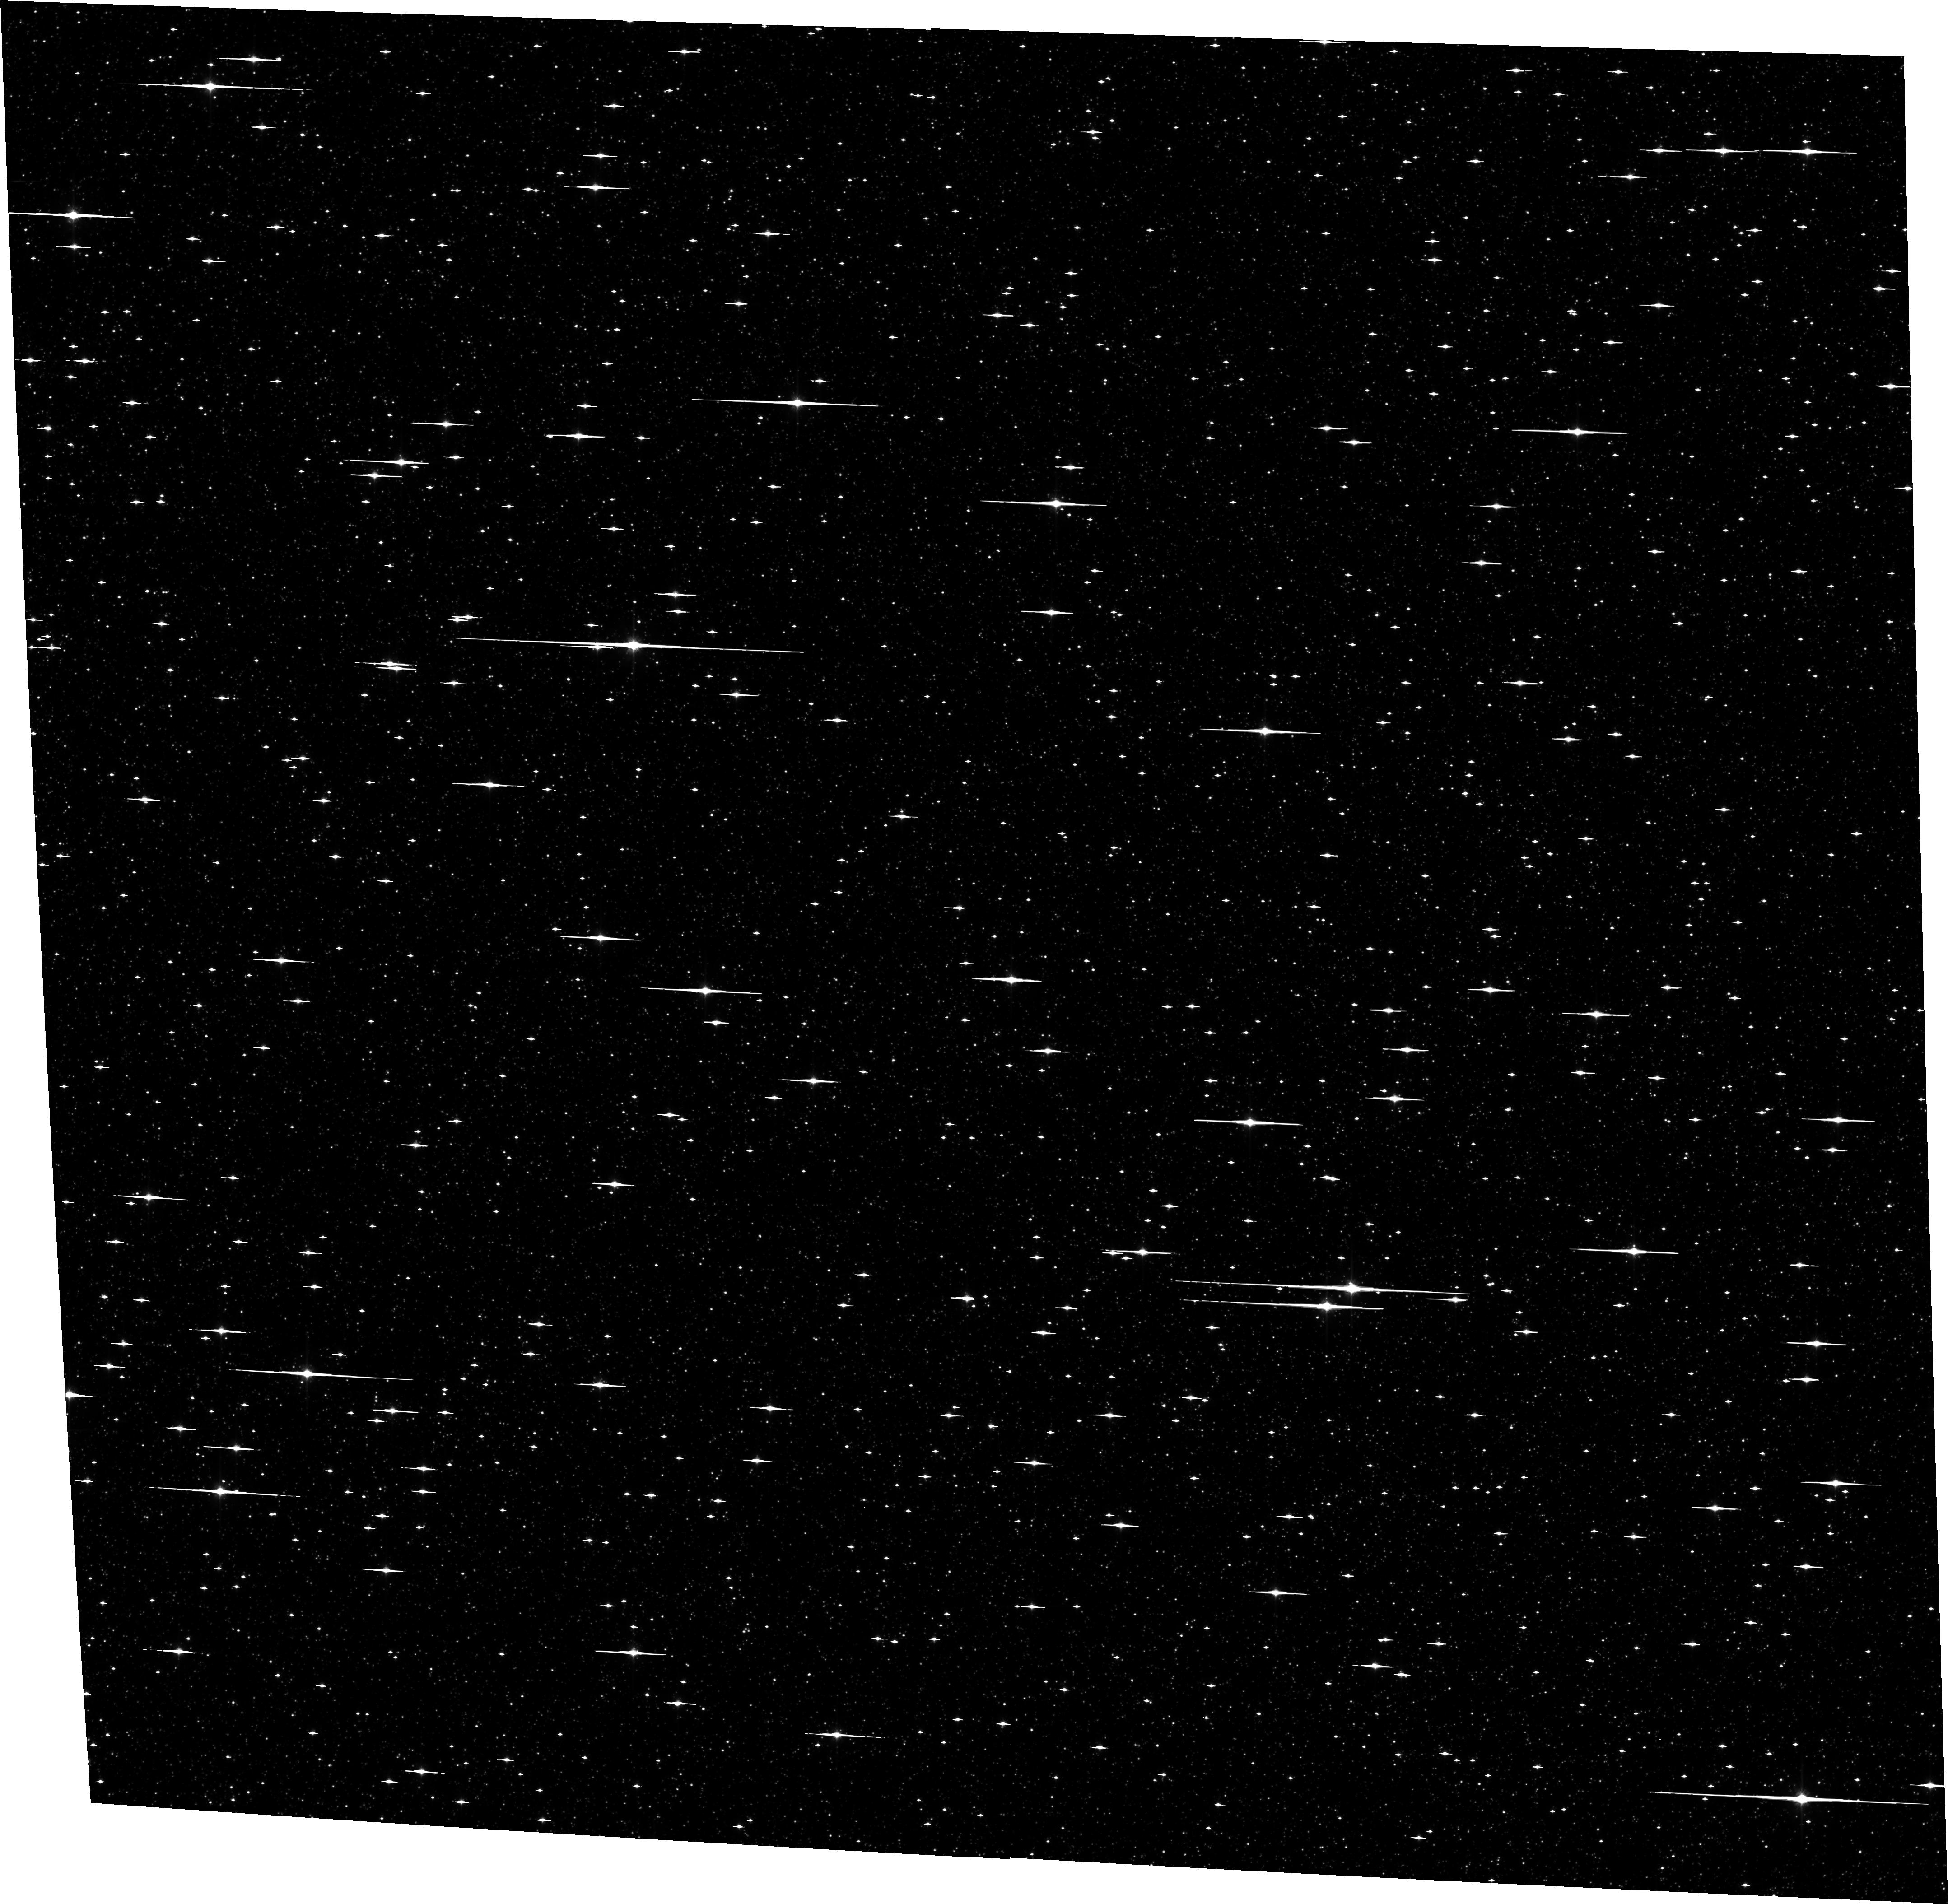
Target: SWEEPS. Instrument: ACS/WFC. Filter: F814W. Exposure: 12 min. Observation ID: hst_12586_41_acs_wfc_f814w_jbts41

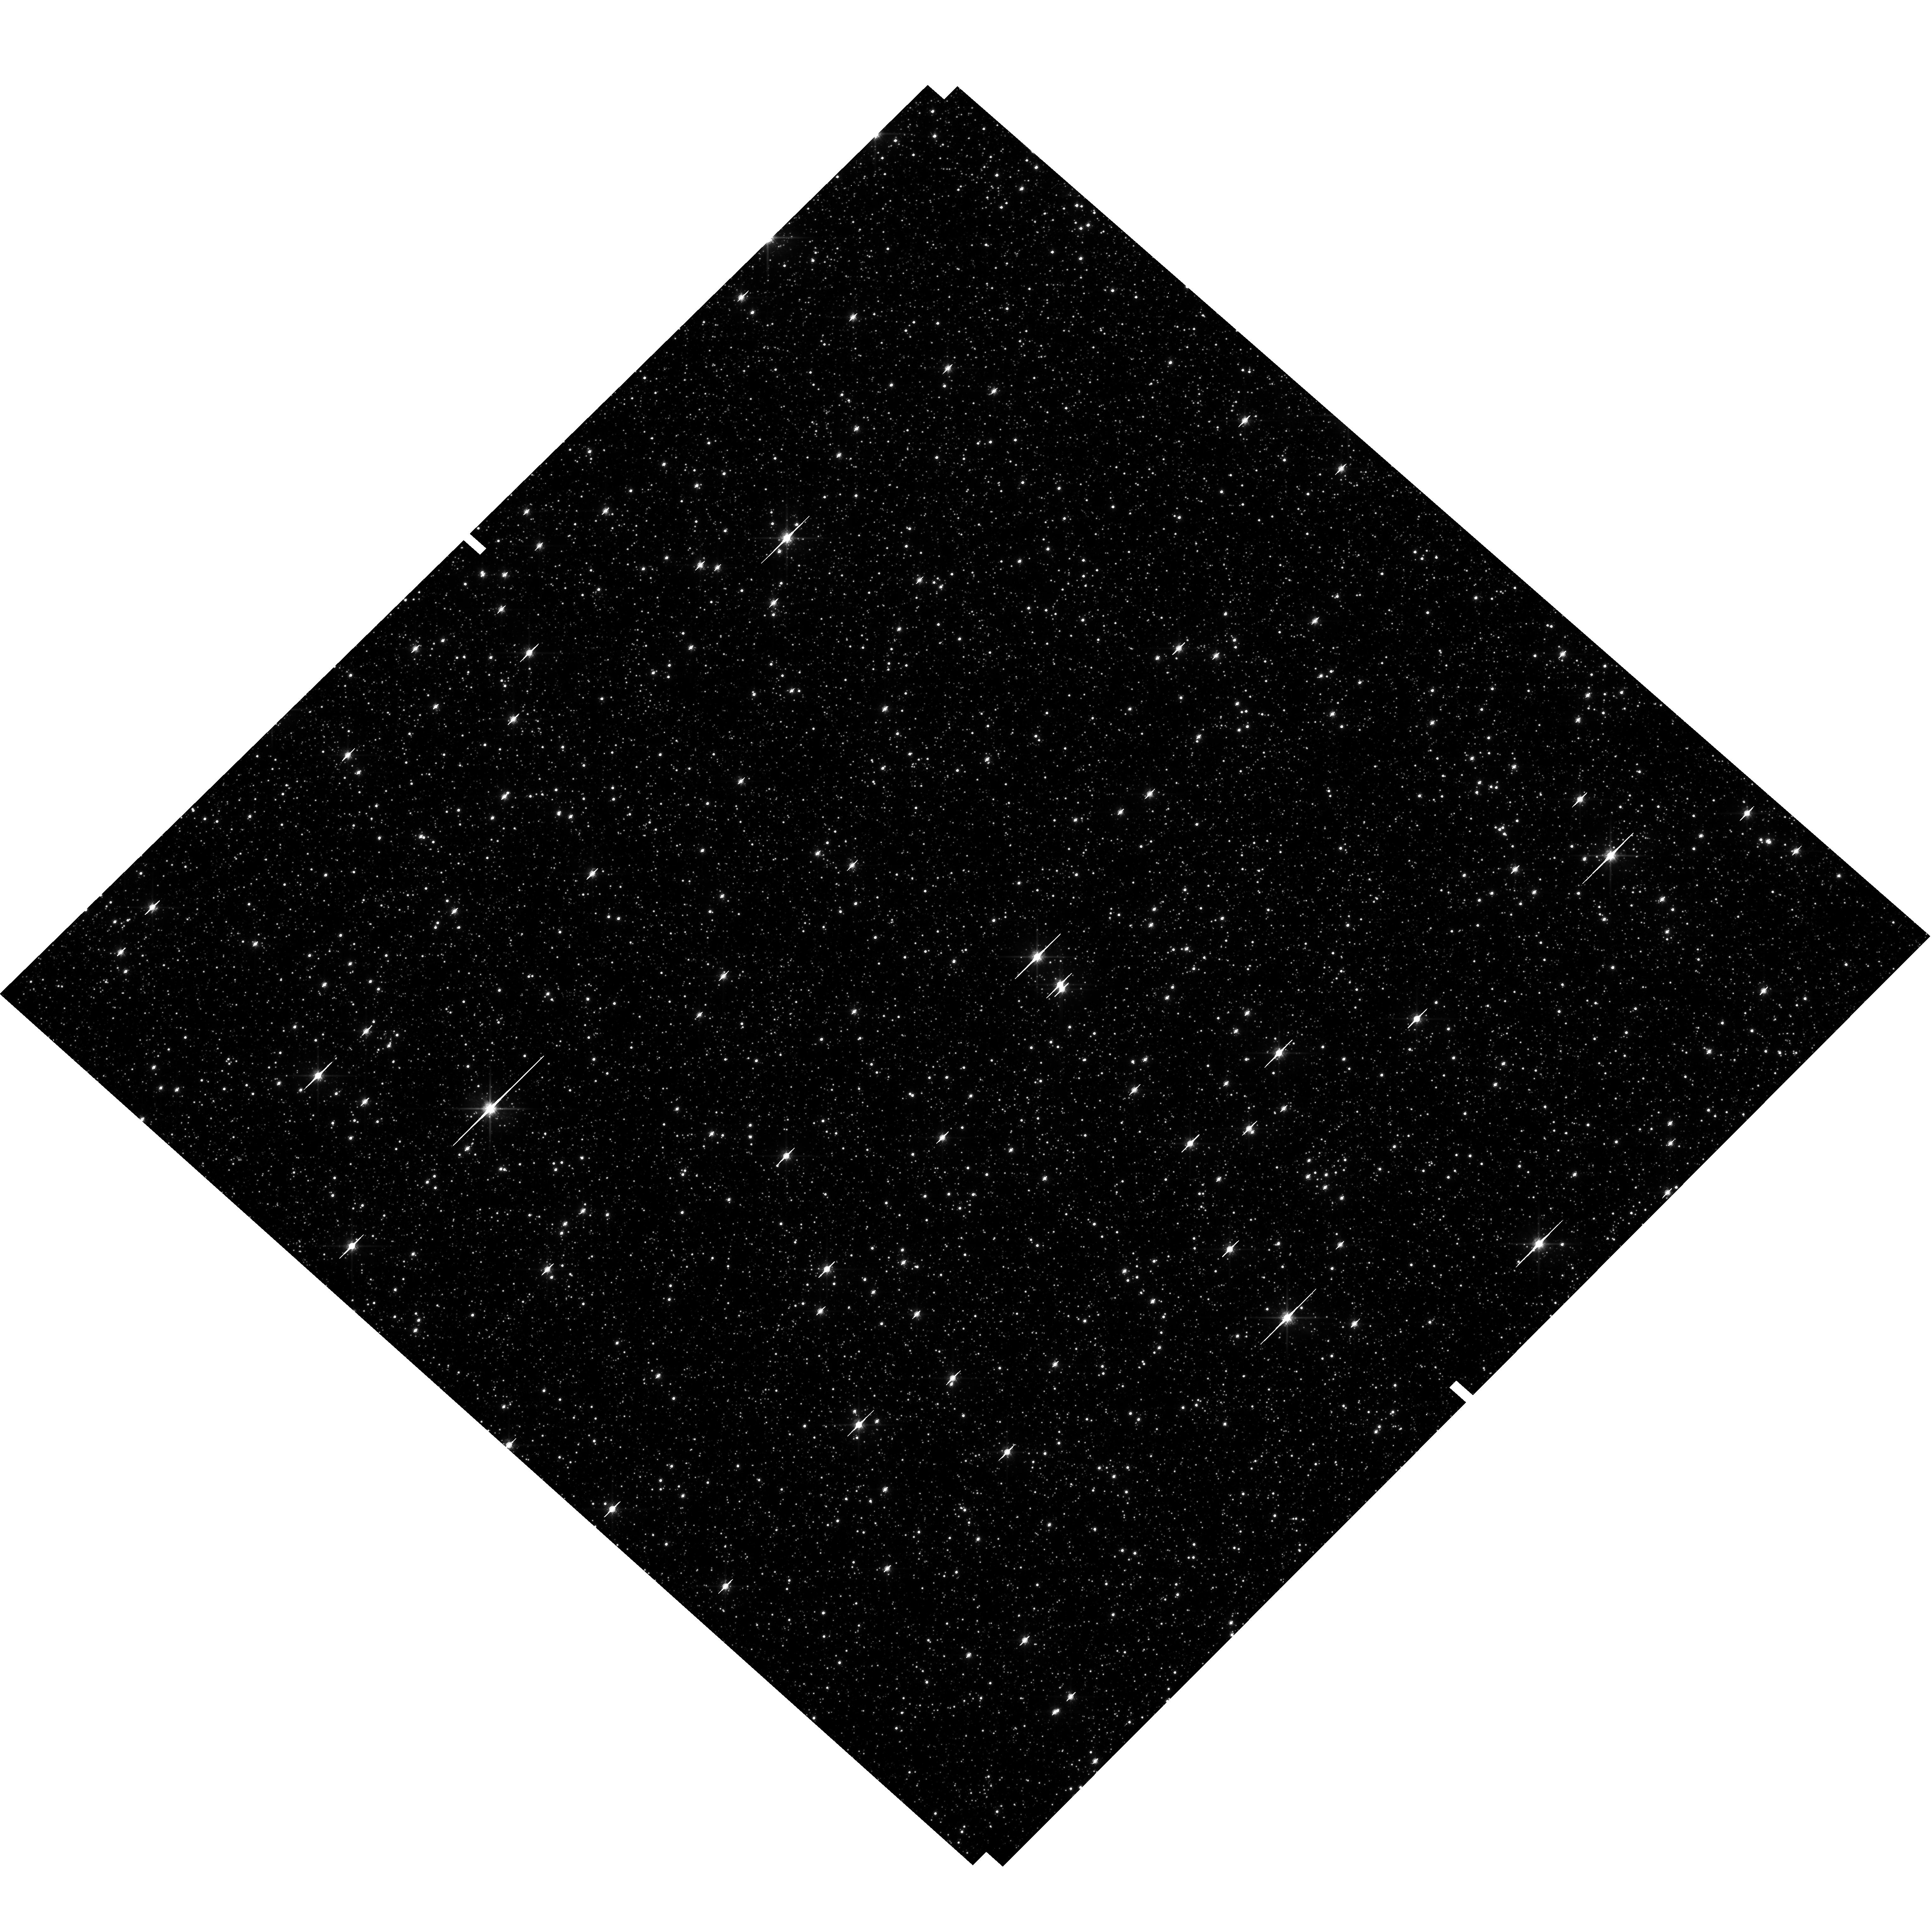
Target: field at RA 269.898°, Dec -29.270°. Instrument: WFC3/UVIS. Filter: F814W. Exposure: 14 min. Observation ID: hst_12586_50_wfc3_uvis_f814w_ibts50

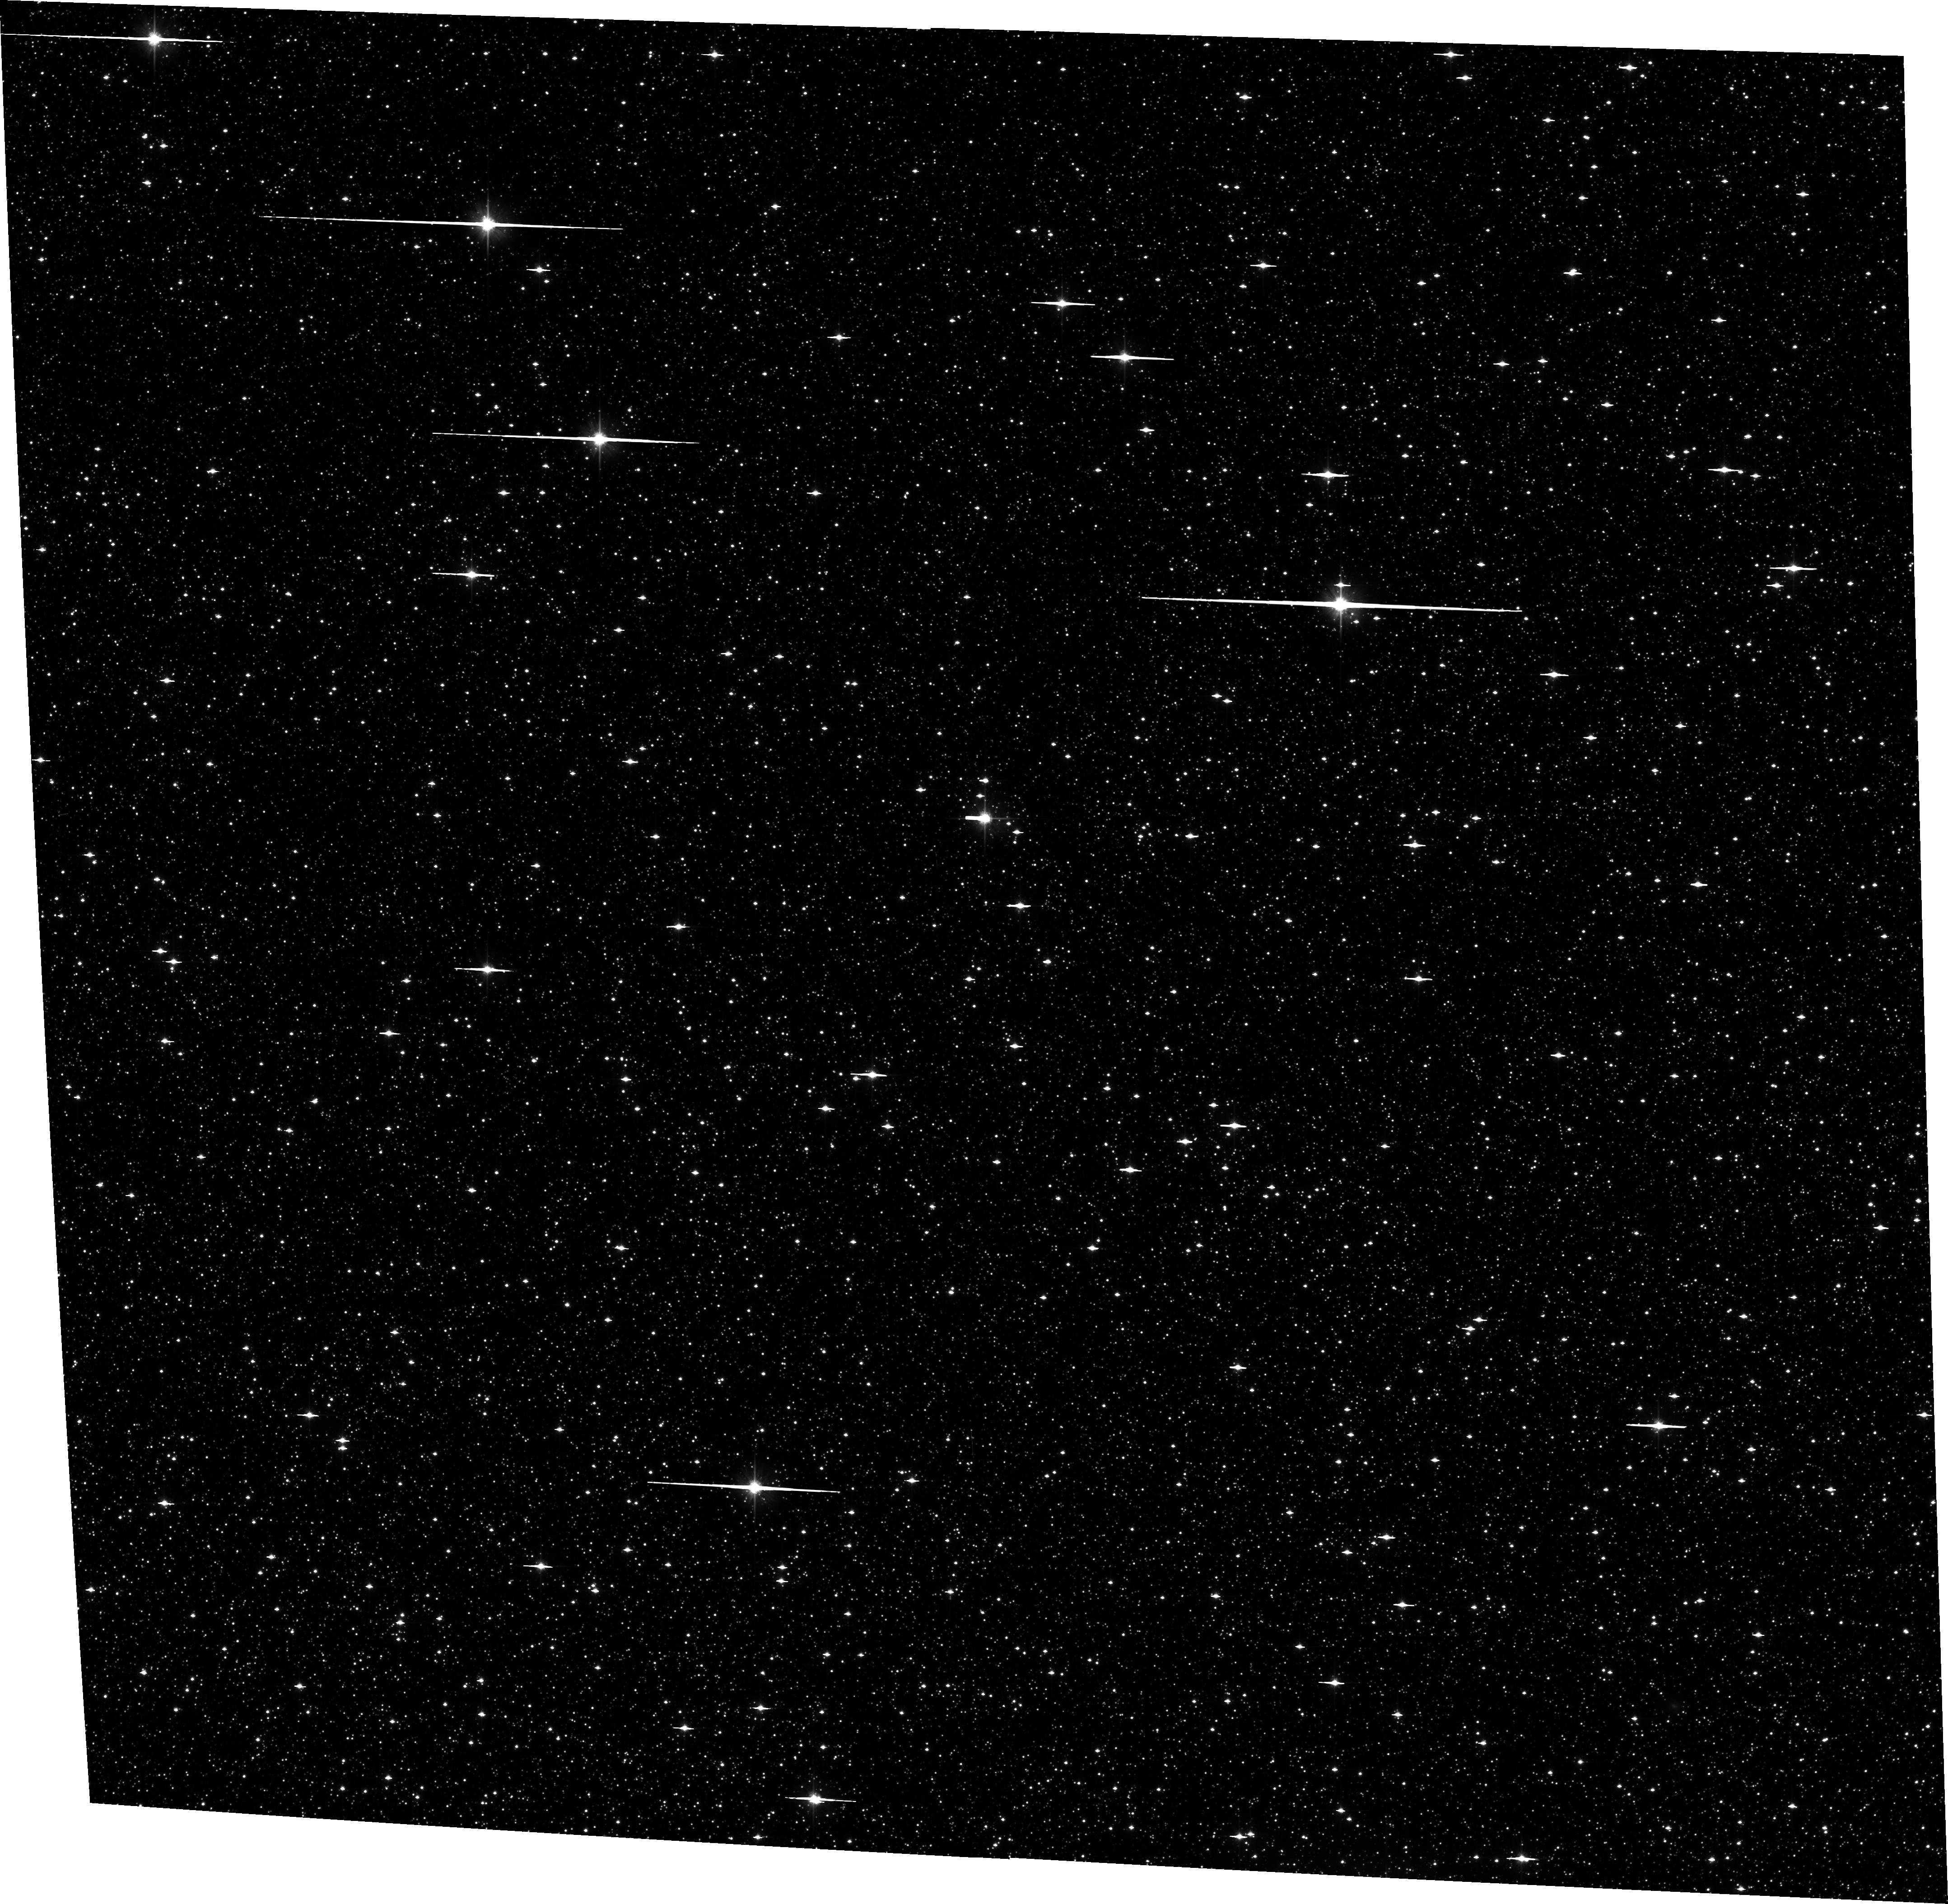
Target: SWEEPS-TL2. Instrument: ACS/WFC. Filter: F606W. Exposure: 12 min. Observation ID: hst_12586_07_acs_wfc_f606w_jbts07

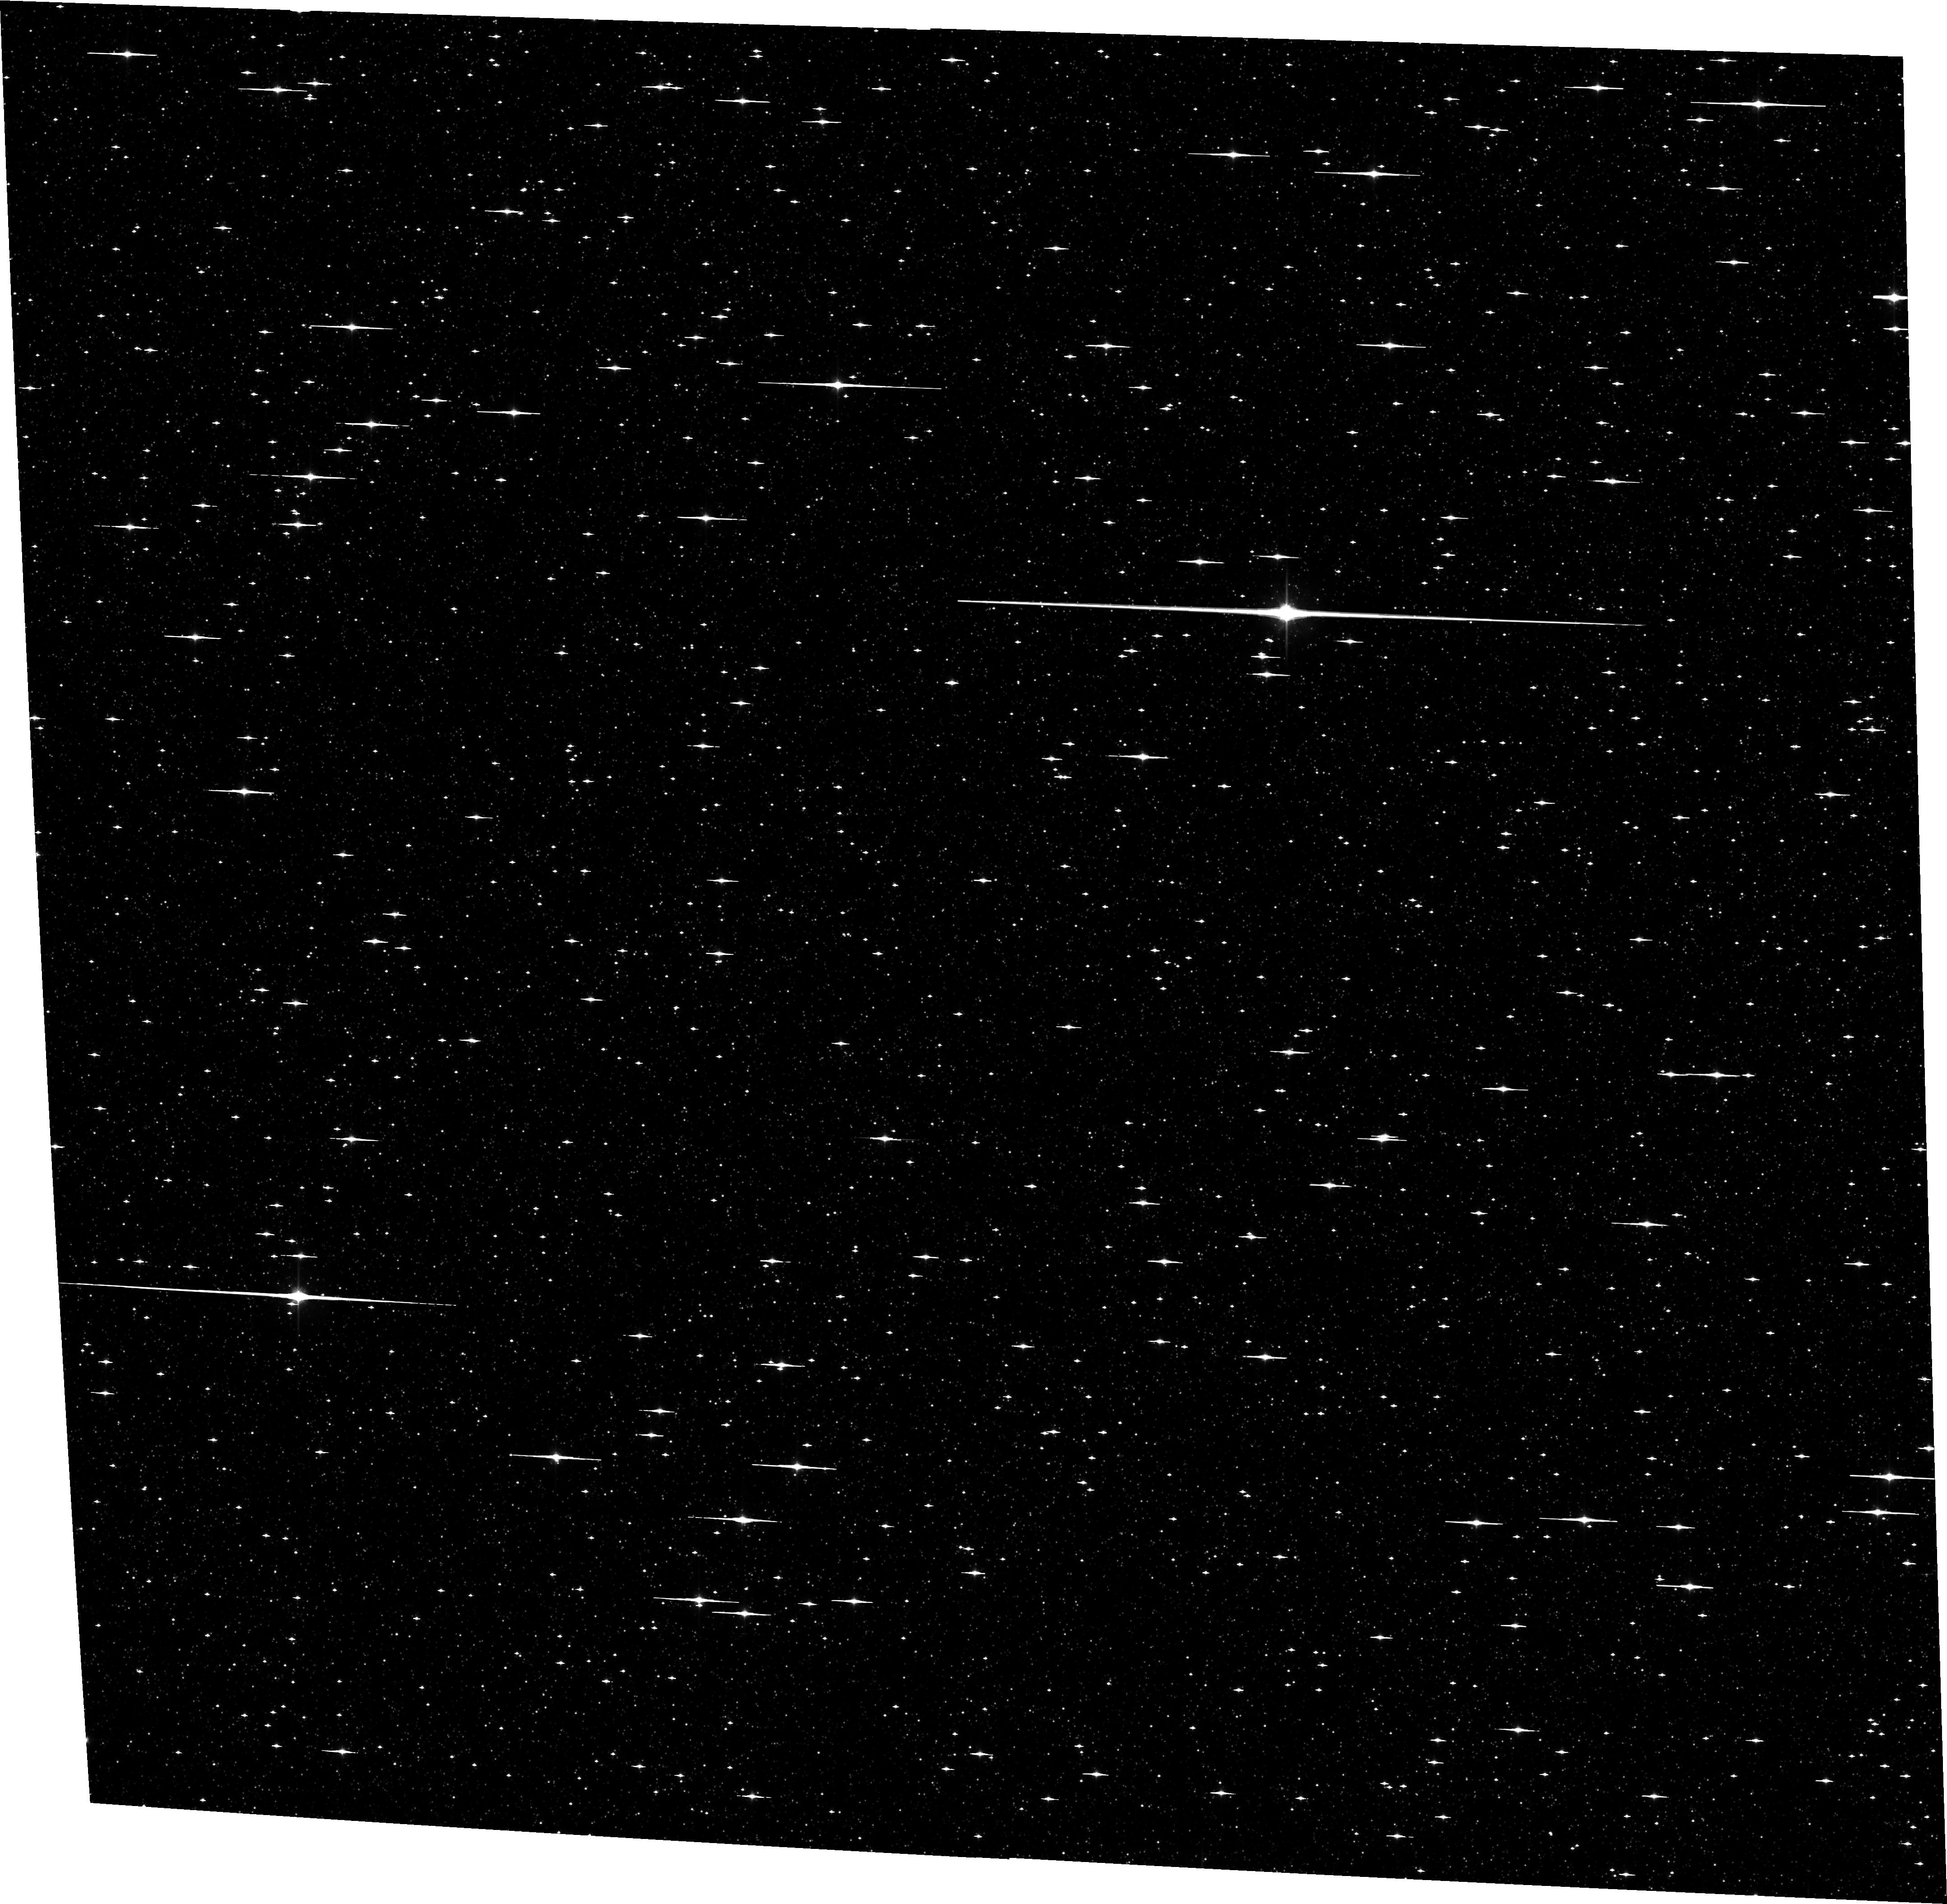
Target: SWEEPS-L1. Instrument: ACS/WFC. Filter: F814W. Exposure: 12 min. Observation ID: hst_12586_50_acs_wfc_f814w_jbts50

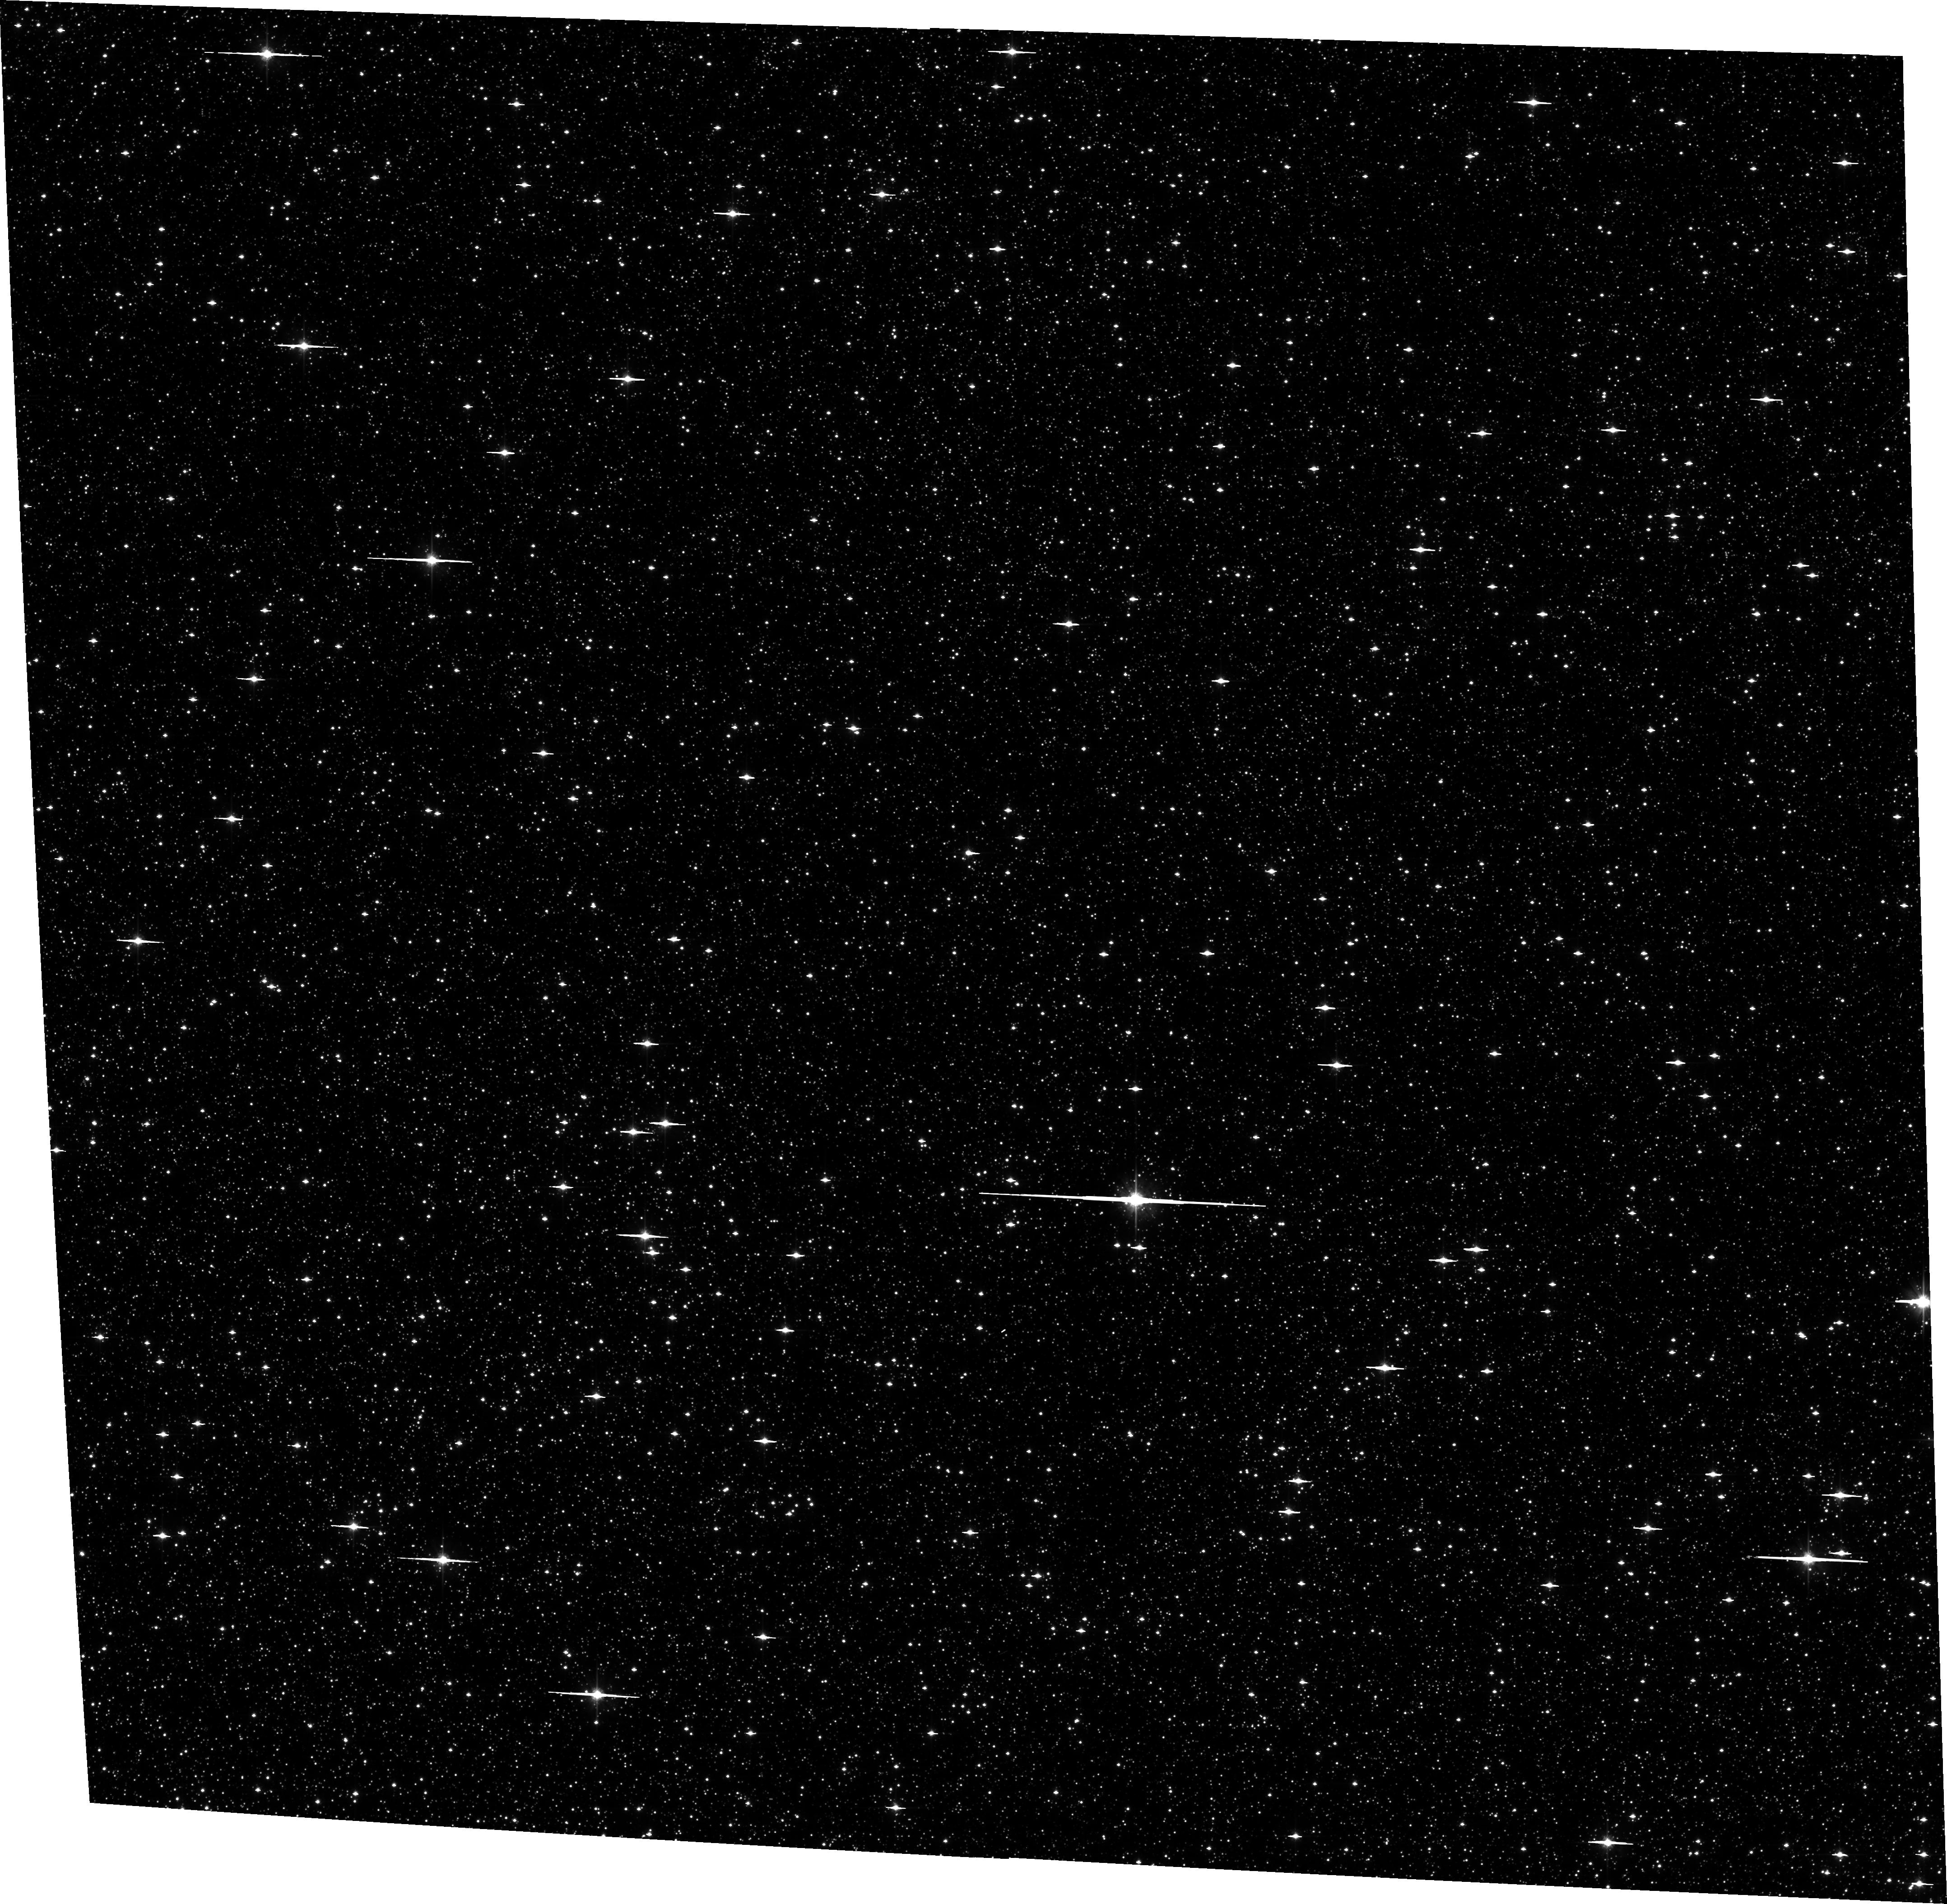
Target: SWEEPS-TR1. Instrument: ACS/WFC. Filter: F606W. Exposure: 12 min. Observation ID: hst_12586_08_acs_wfc_f606w_jbts08

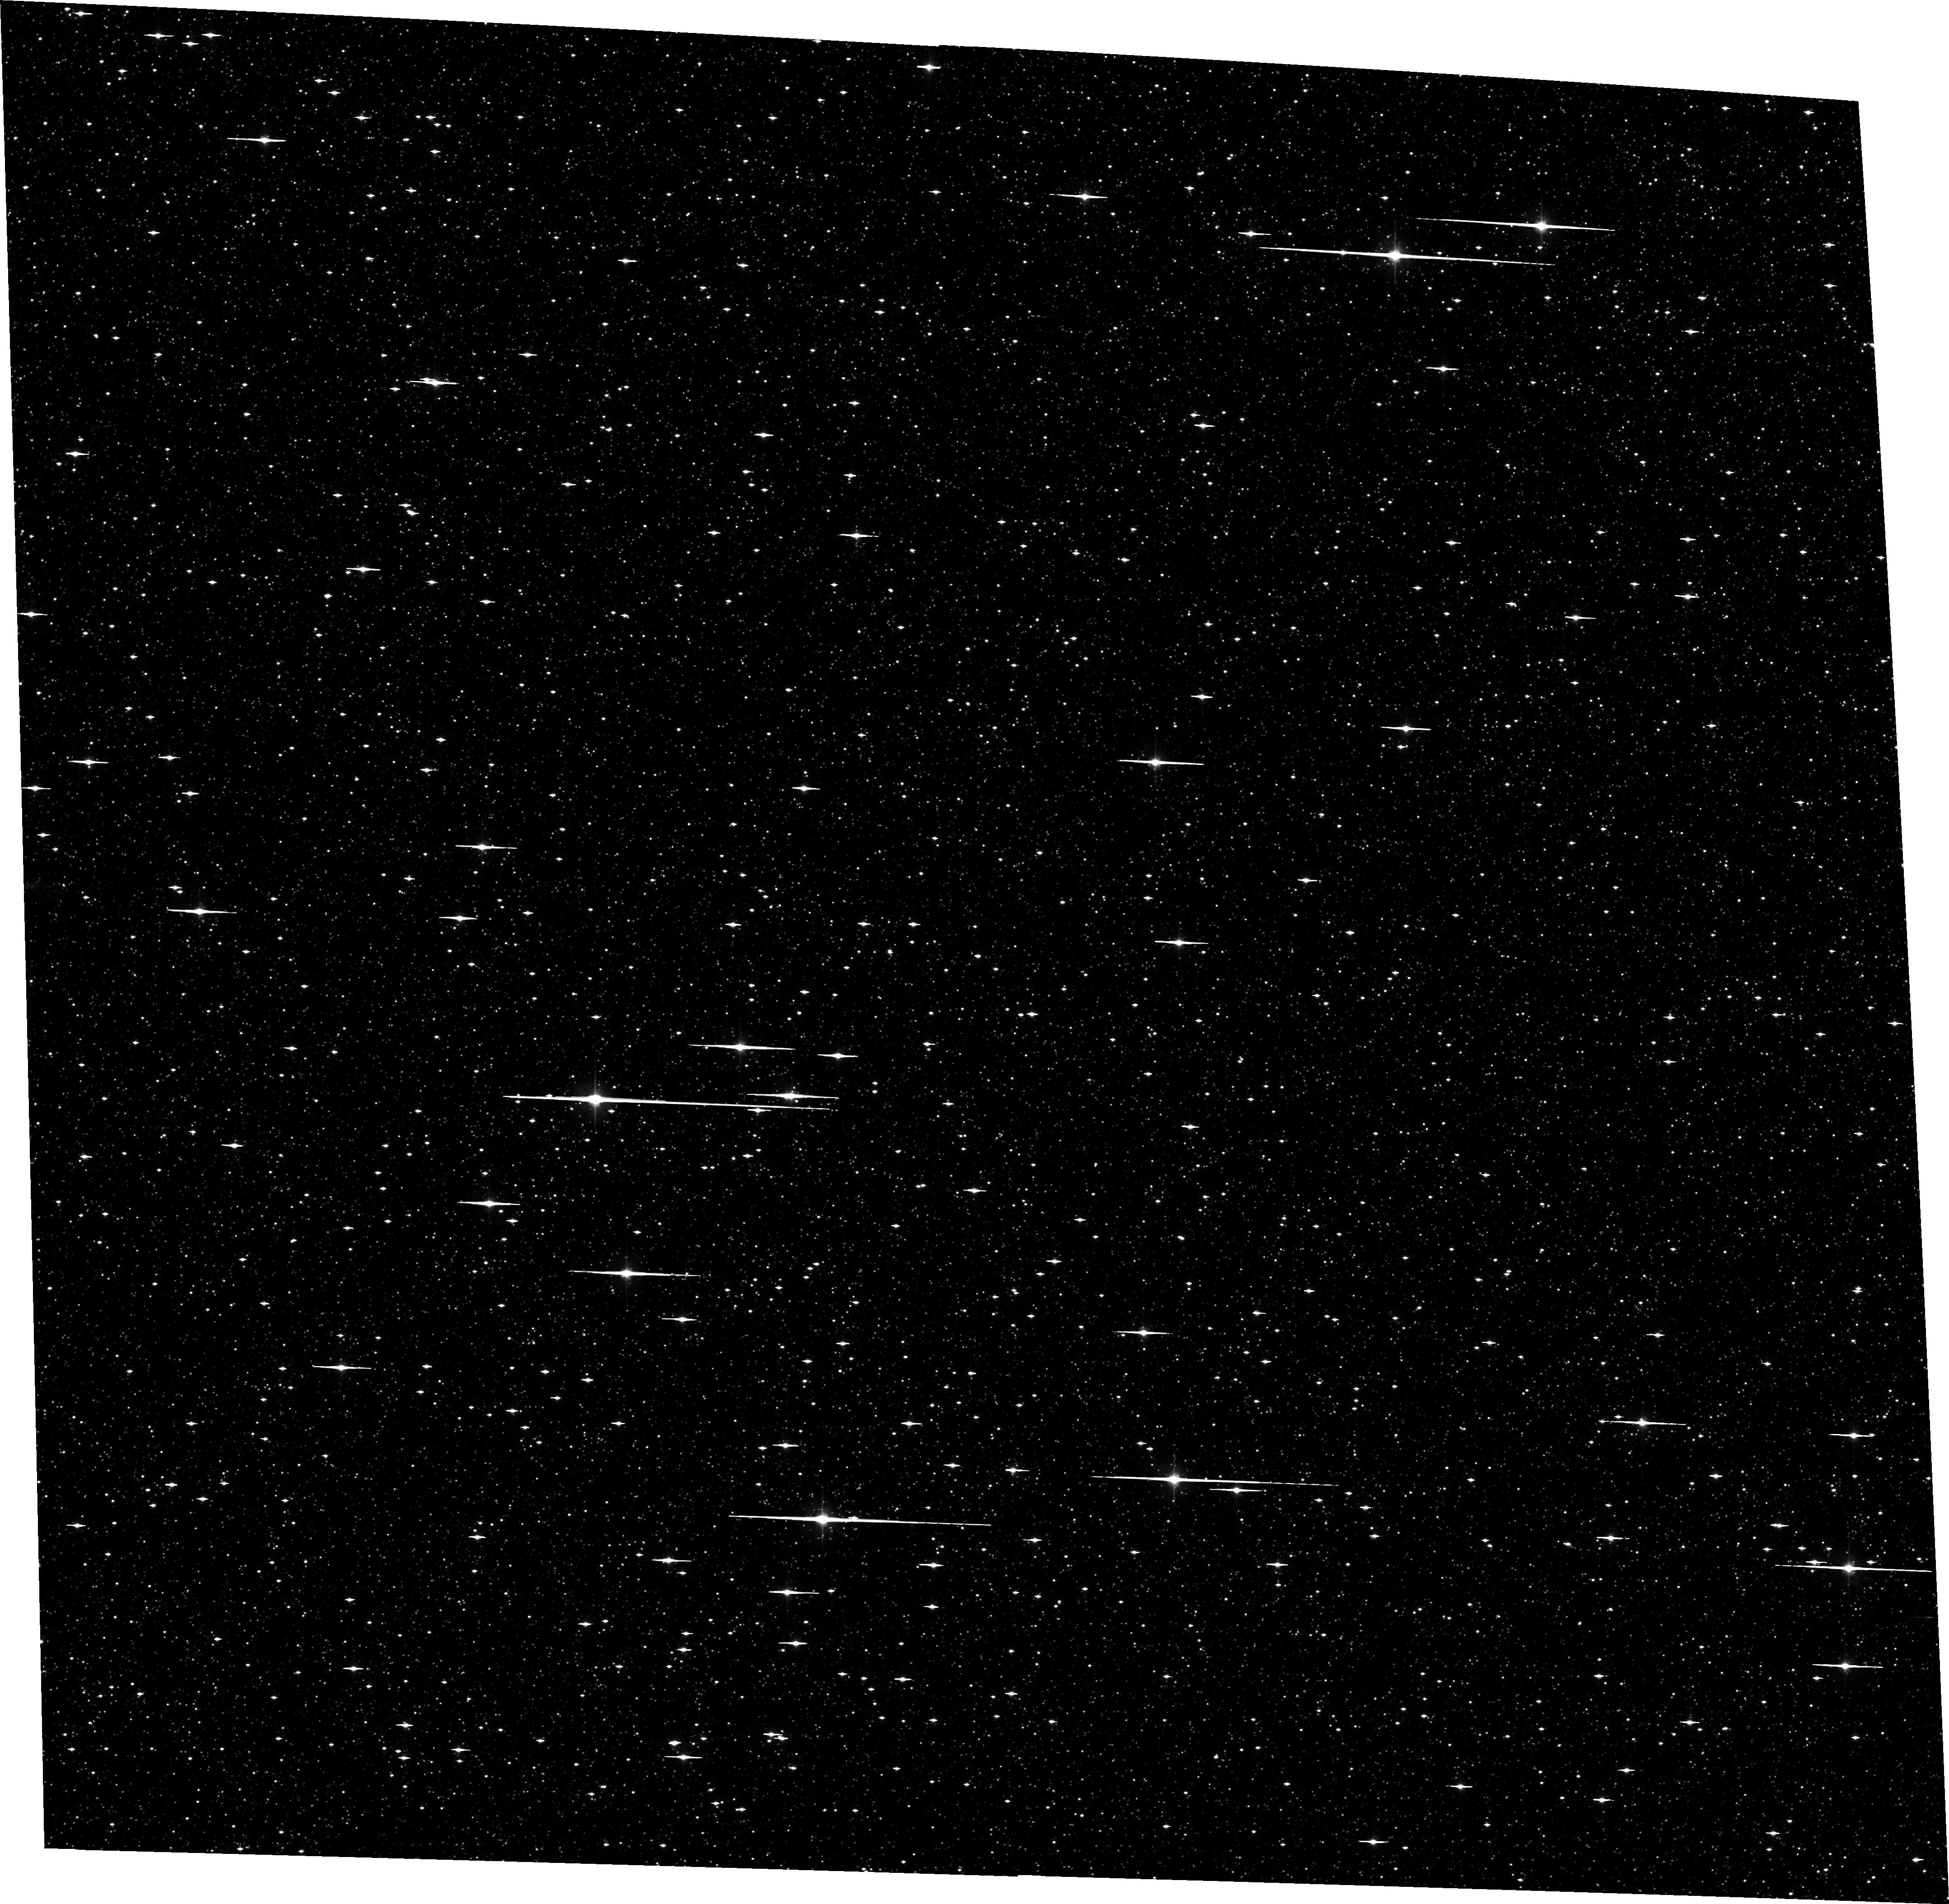
Target: SWEEPS-L2. Instrument: ACS/WFC. Filter: F606W. Exposure: 12 min. Observation ID: hst_12586_10_acs_wfc_f606w_jbts10

Detecting and Measuring the Masses of Isolated Black Holes and Neutron Stars through Astrometric Microlensing (PI: Sahu, Kailash C.)

We propose a 3-year program of monitoring of 12 fields in the Galactic bulge, containing a total of ~1.5 million stars down to V=28. Our primary aim is to detect microlensing events caused by non-luminous isolated black holes (BHs) and neutron stars (NSs) in the Galactic disk and bulge. The unique capability of HST imaging for microlensing observations is the addition of high-precision astrometry, allowing detection of the astrometric shift of the source during the event. Combined with the lens parallax, provided by the HST event light curve, the astrometric shift provides a direct measurement of the lens mass. We will detect ~120 microlensing events, of which 45% will show astrometric deflections, leading to direct determinations of the lens masses. Of these, about 18 lenses are expected to be BHs and 14 of them NSs, along with about 22 events due to main-sequence stars. To date, BH and NS masses have been directly measured only in binaries; no isolated BH has been detected unambiguously within our Galaxy. A survey of the scope proposed here is the only means available at present for measuring the mass function of isolated BHs and NSs, and moreover one that is normalized to that of luminous stars. The results will provide a quantitative estimate of the mass content in the form of stellar remnants in the young Galactic disk and old bulge, and important constraints on SN/GRB explosion mechanisms that produce NSs and BHs. Our data will also be useful for other investigations, including a more accurate determination of the microlensing optical depth, faint variable stars, bulge proper motions and kinematics, and a deep luminosity function of the disk and bulge stars.